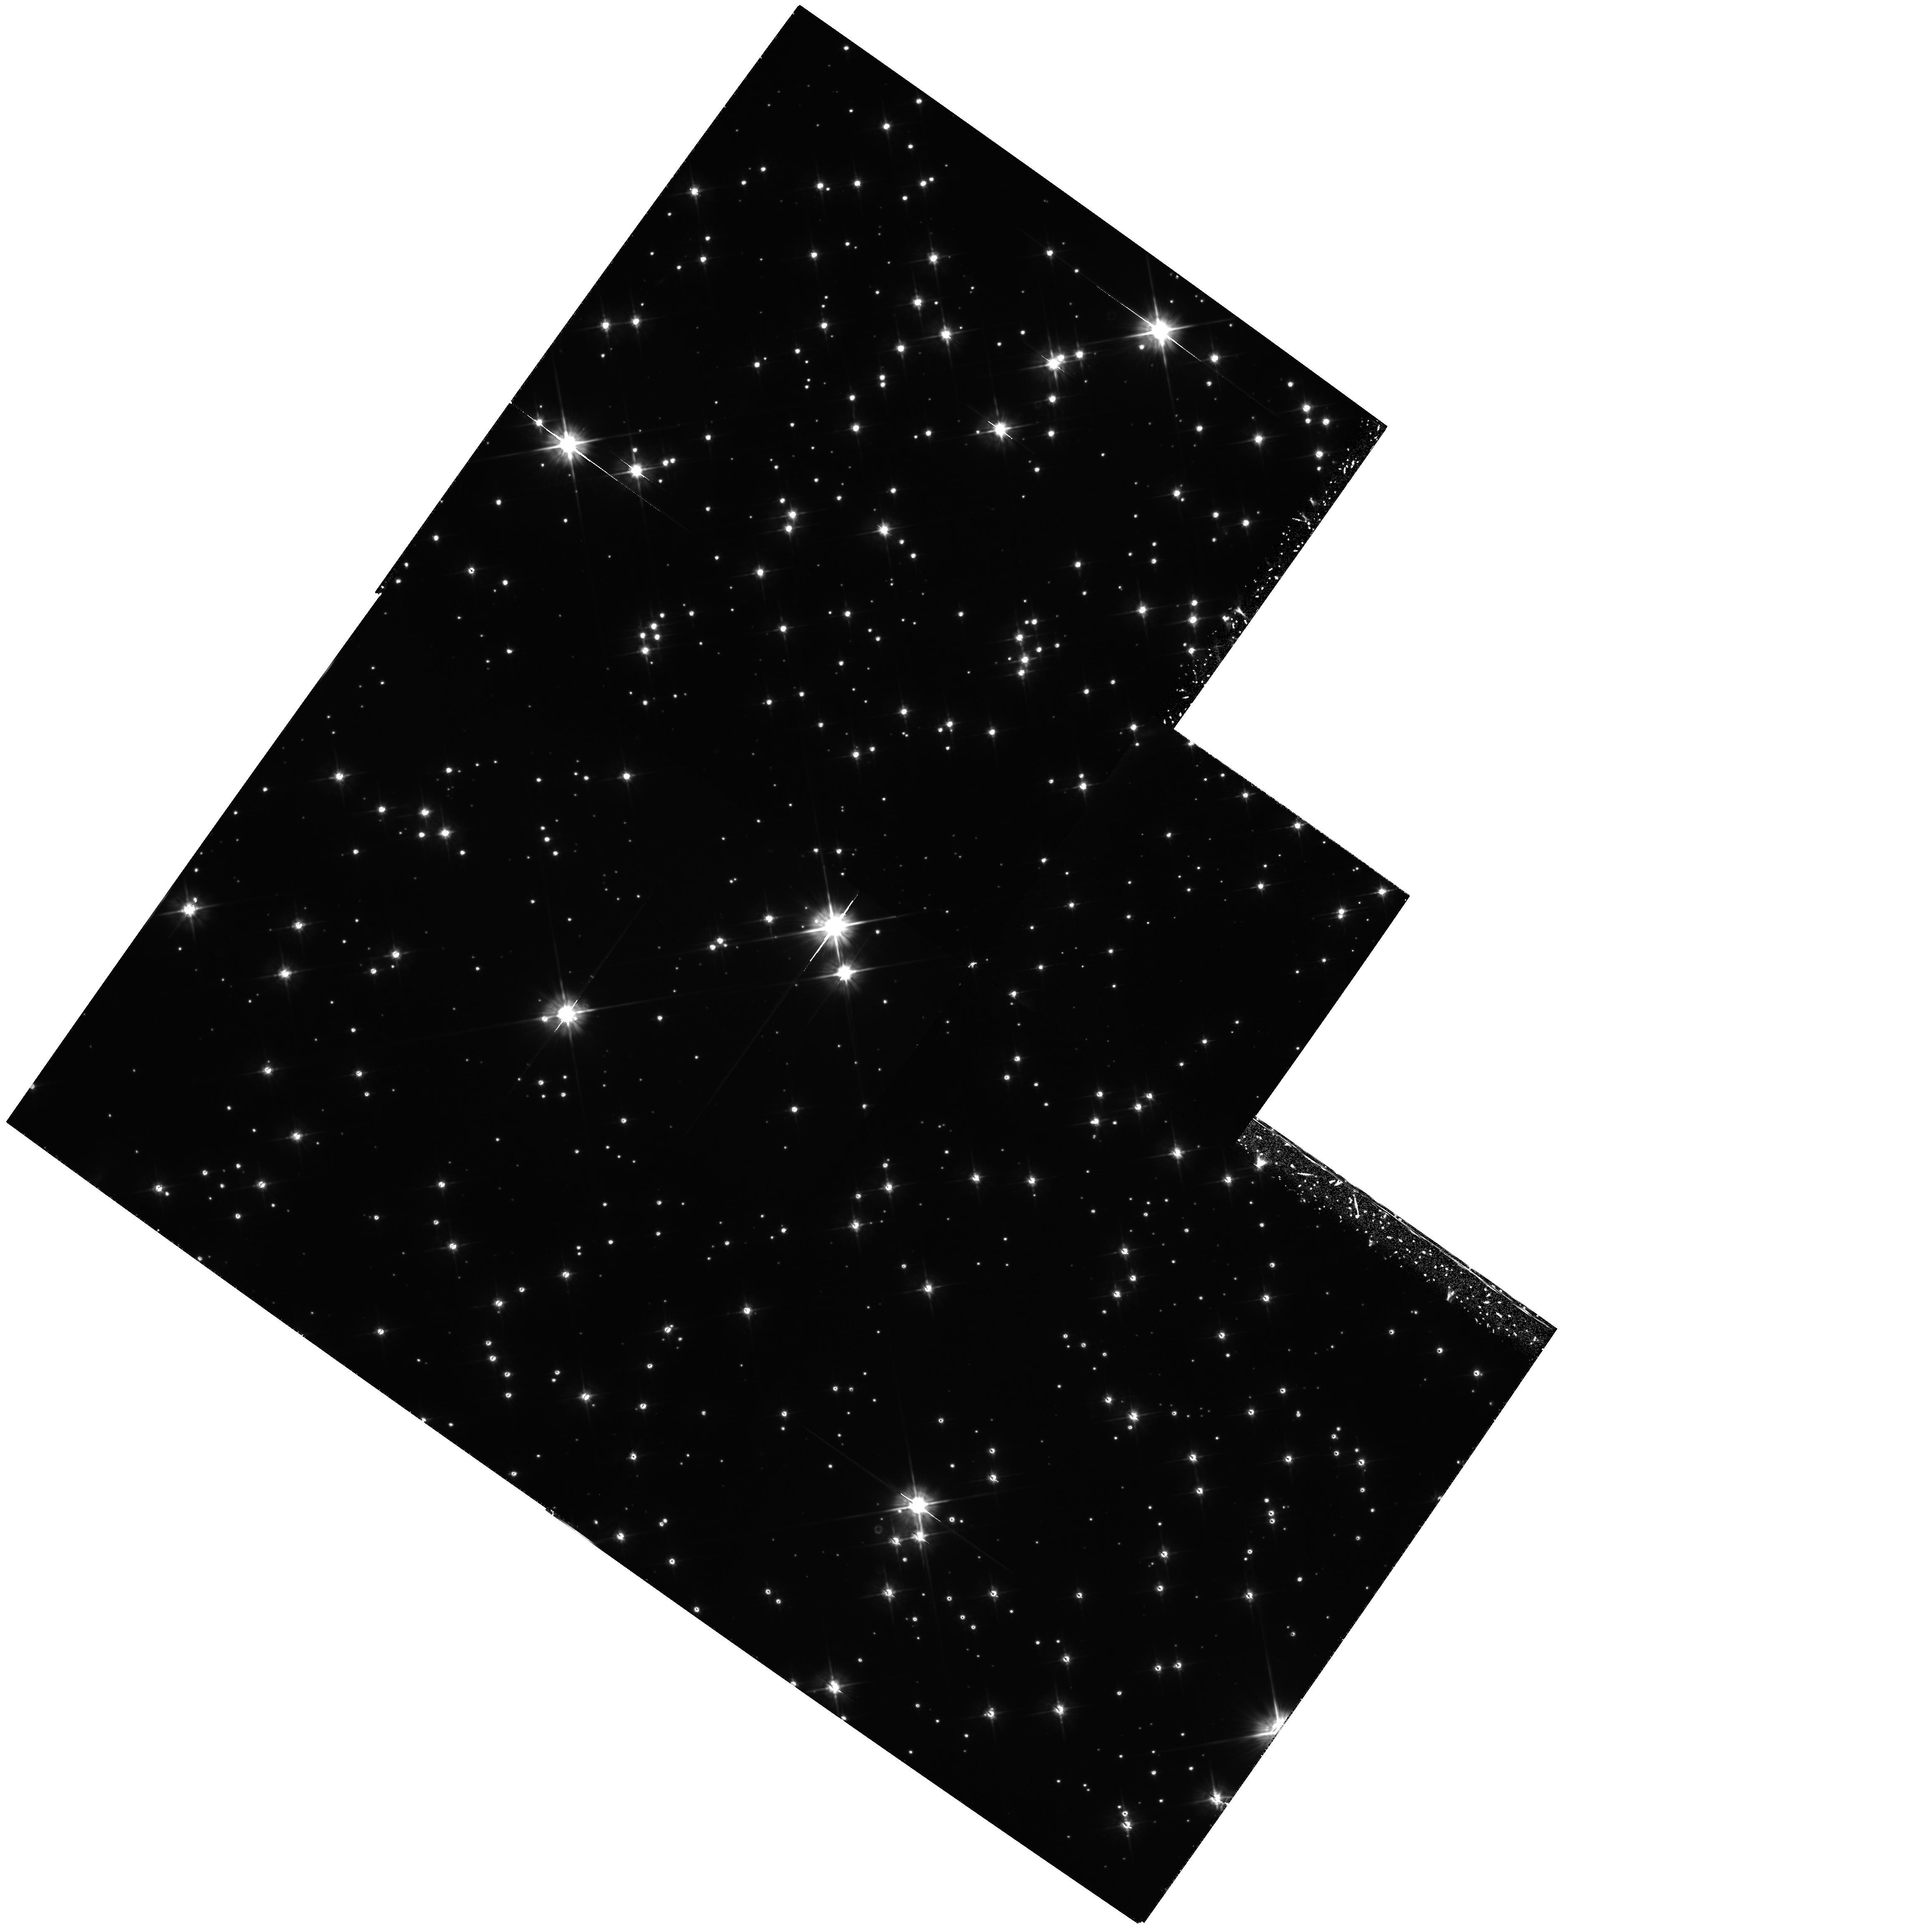
Target: M4-4-CORE-RADII. Instrument: WFPC2/PC. Filter: F555W. Exposure: 4.1 h. Observation ID: hst_5461_05_wfpc2_pc_f555w_u2he05

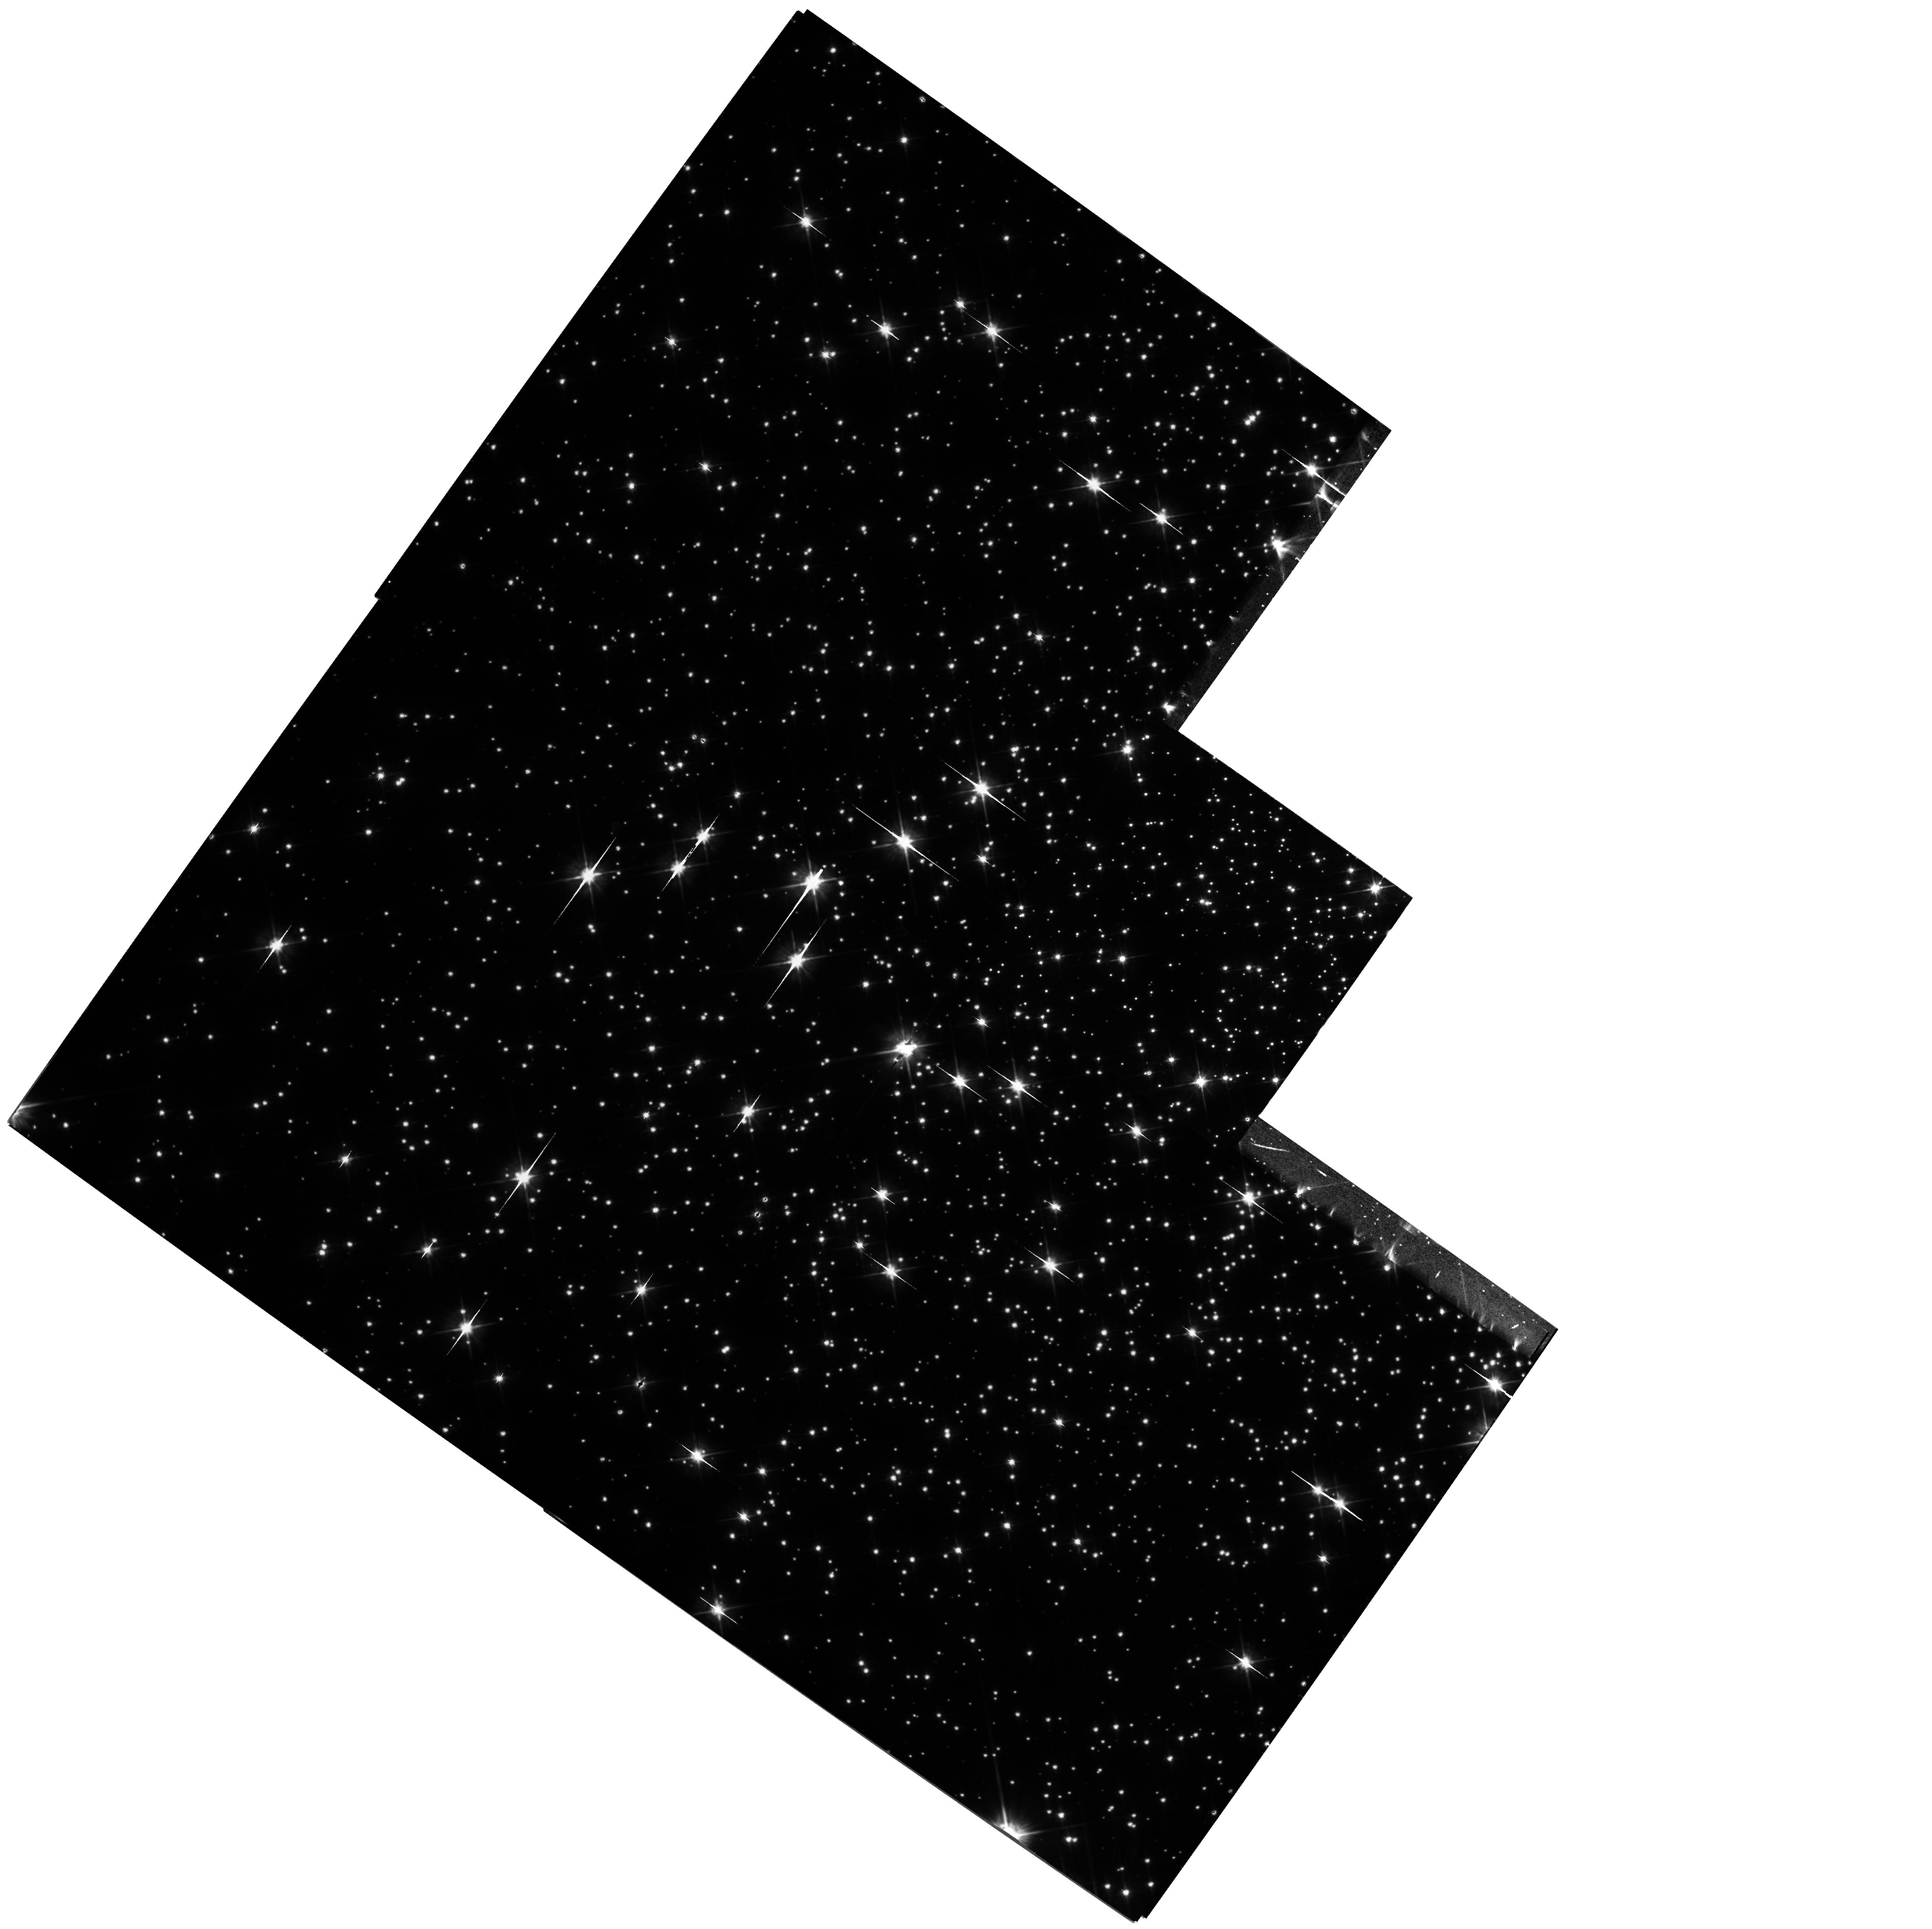
Target: M4-CORE. Instrument: WFPC2/PC. Filter: F555W. Exposure: 4.2 h. Observation ID: hst_5461_02_wfpc2_pc_f555w_u2he02

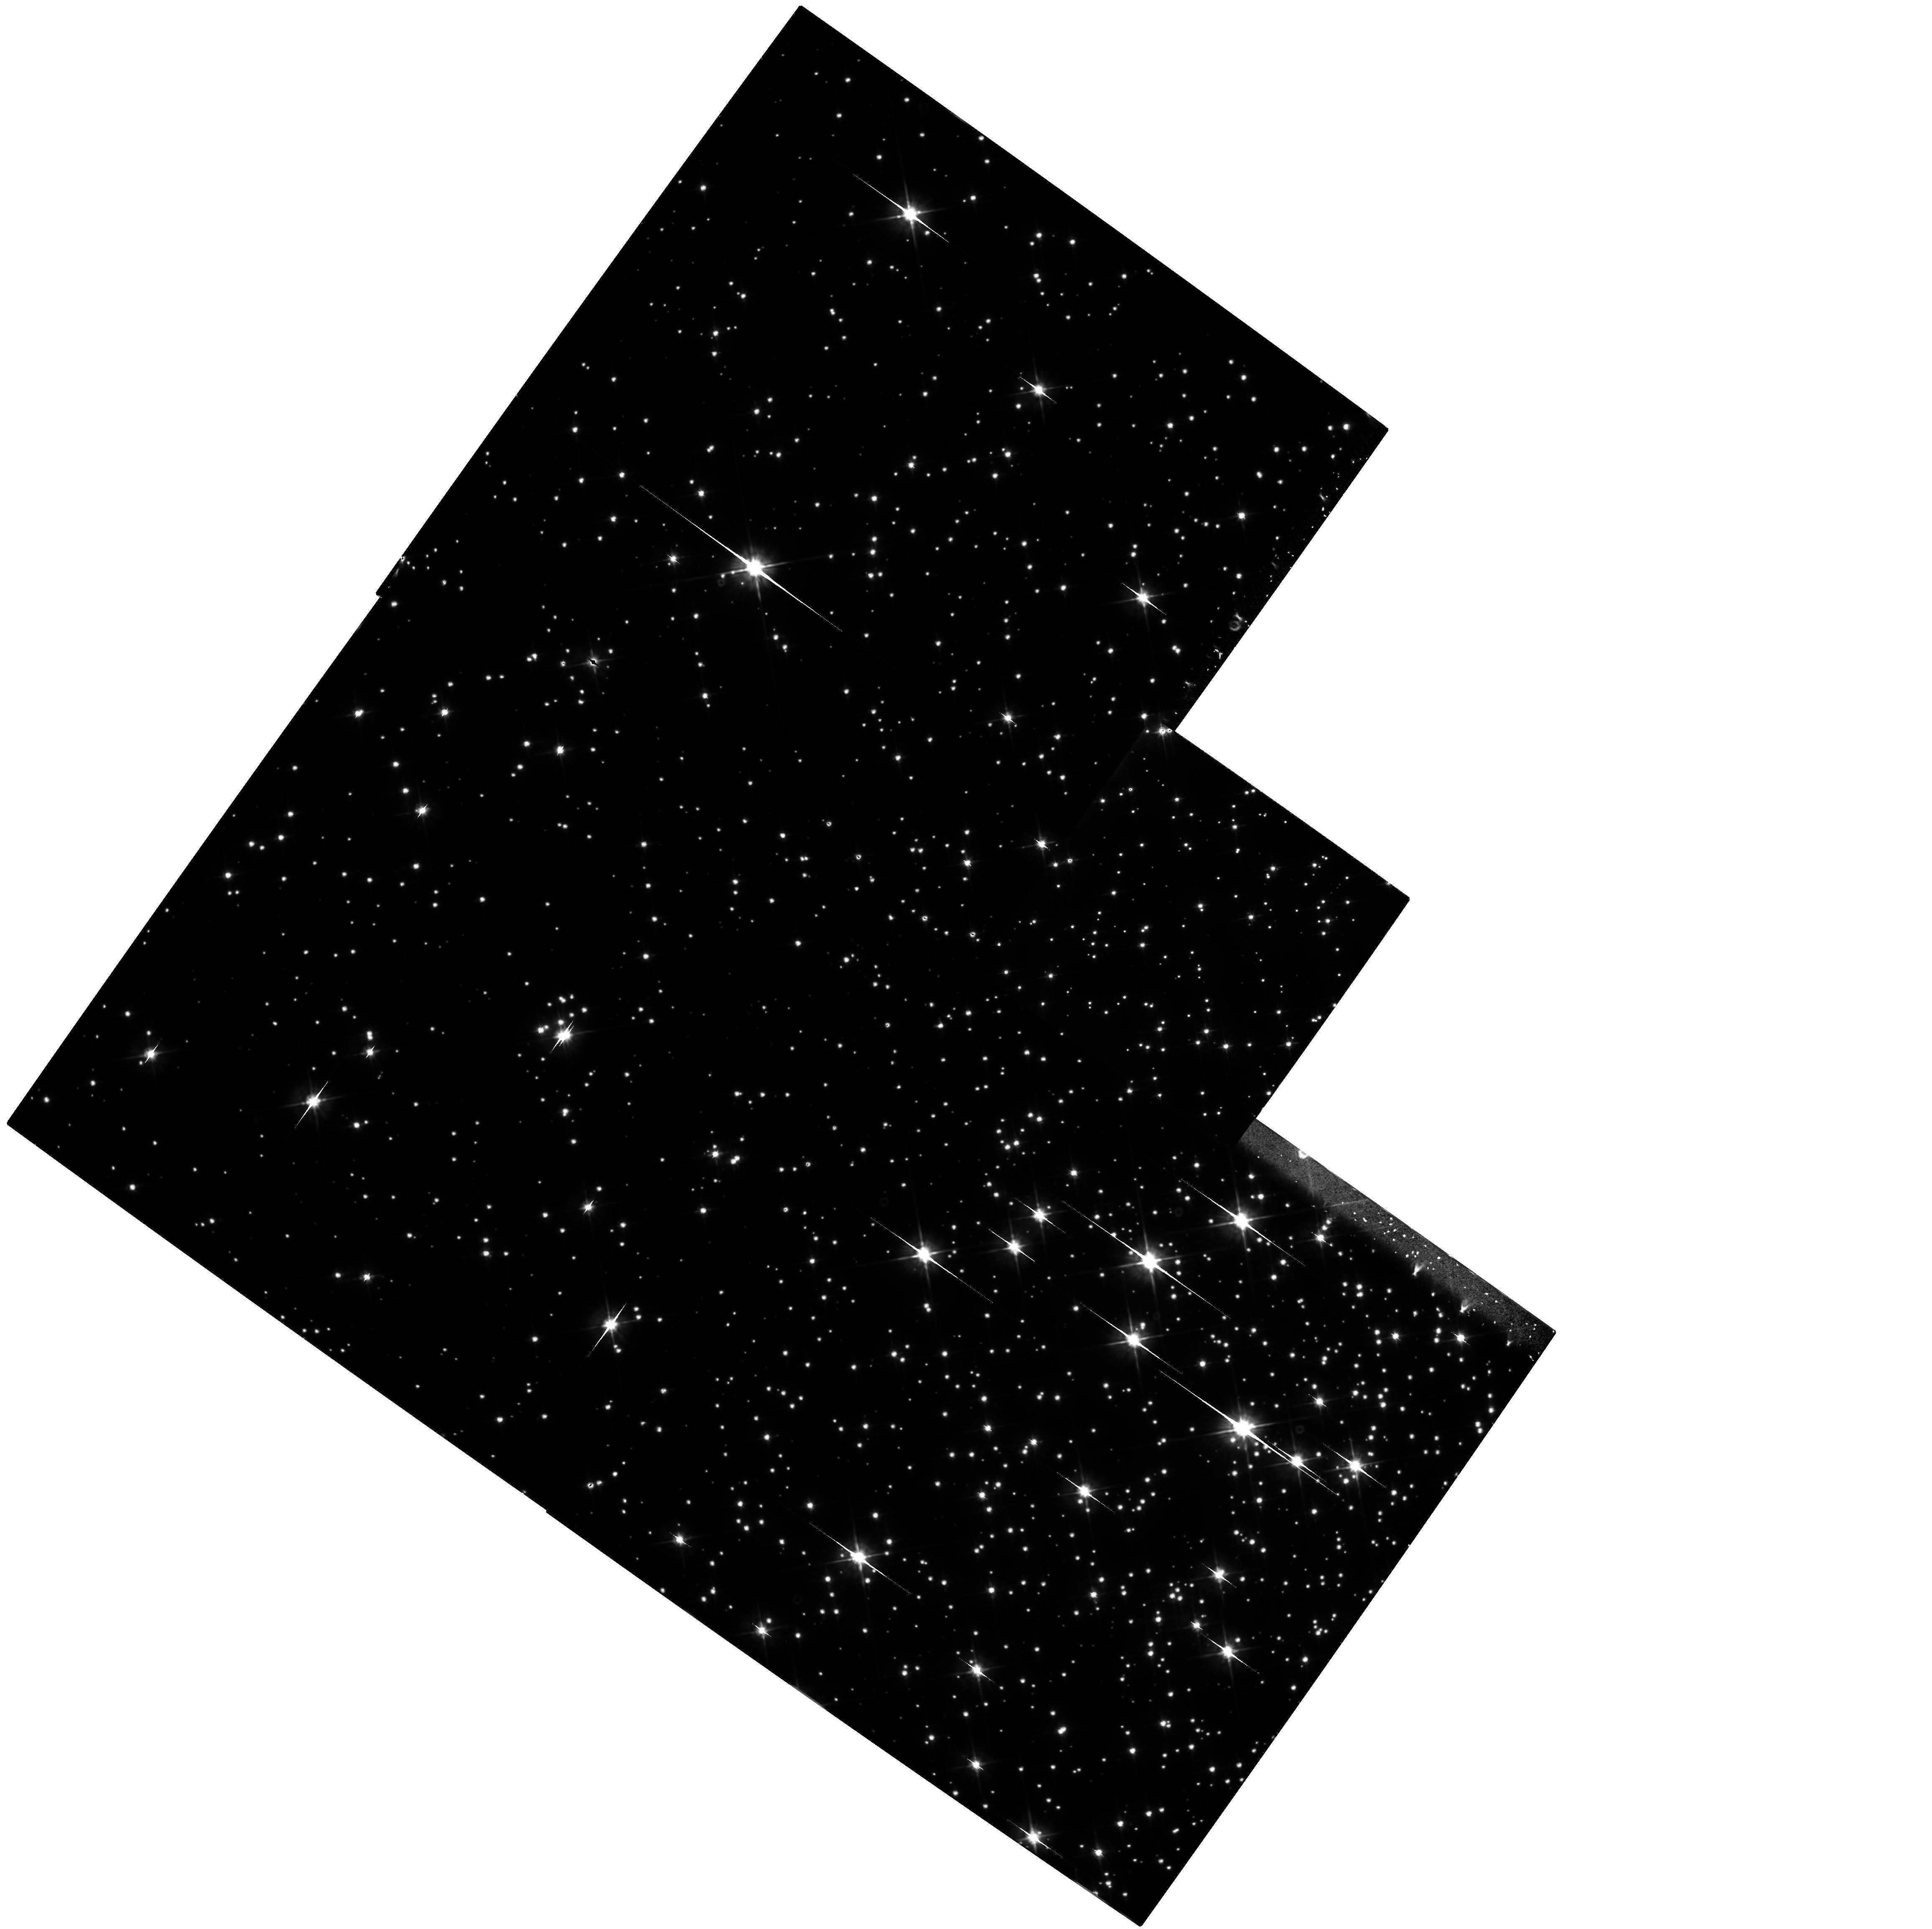
Target: M4-1-CORE-RADIUS. Instrument: WFPC2/PC. Filter: F555W. Exposure: 4.2 h. Observation ID: hst_5461_04_wfpc2_pc_f555w_u2he04

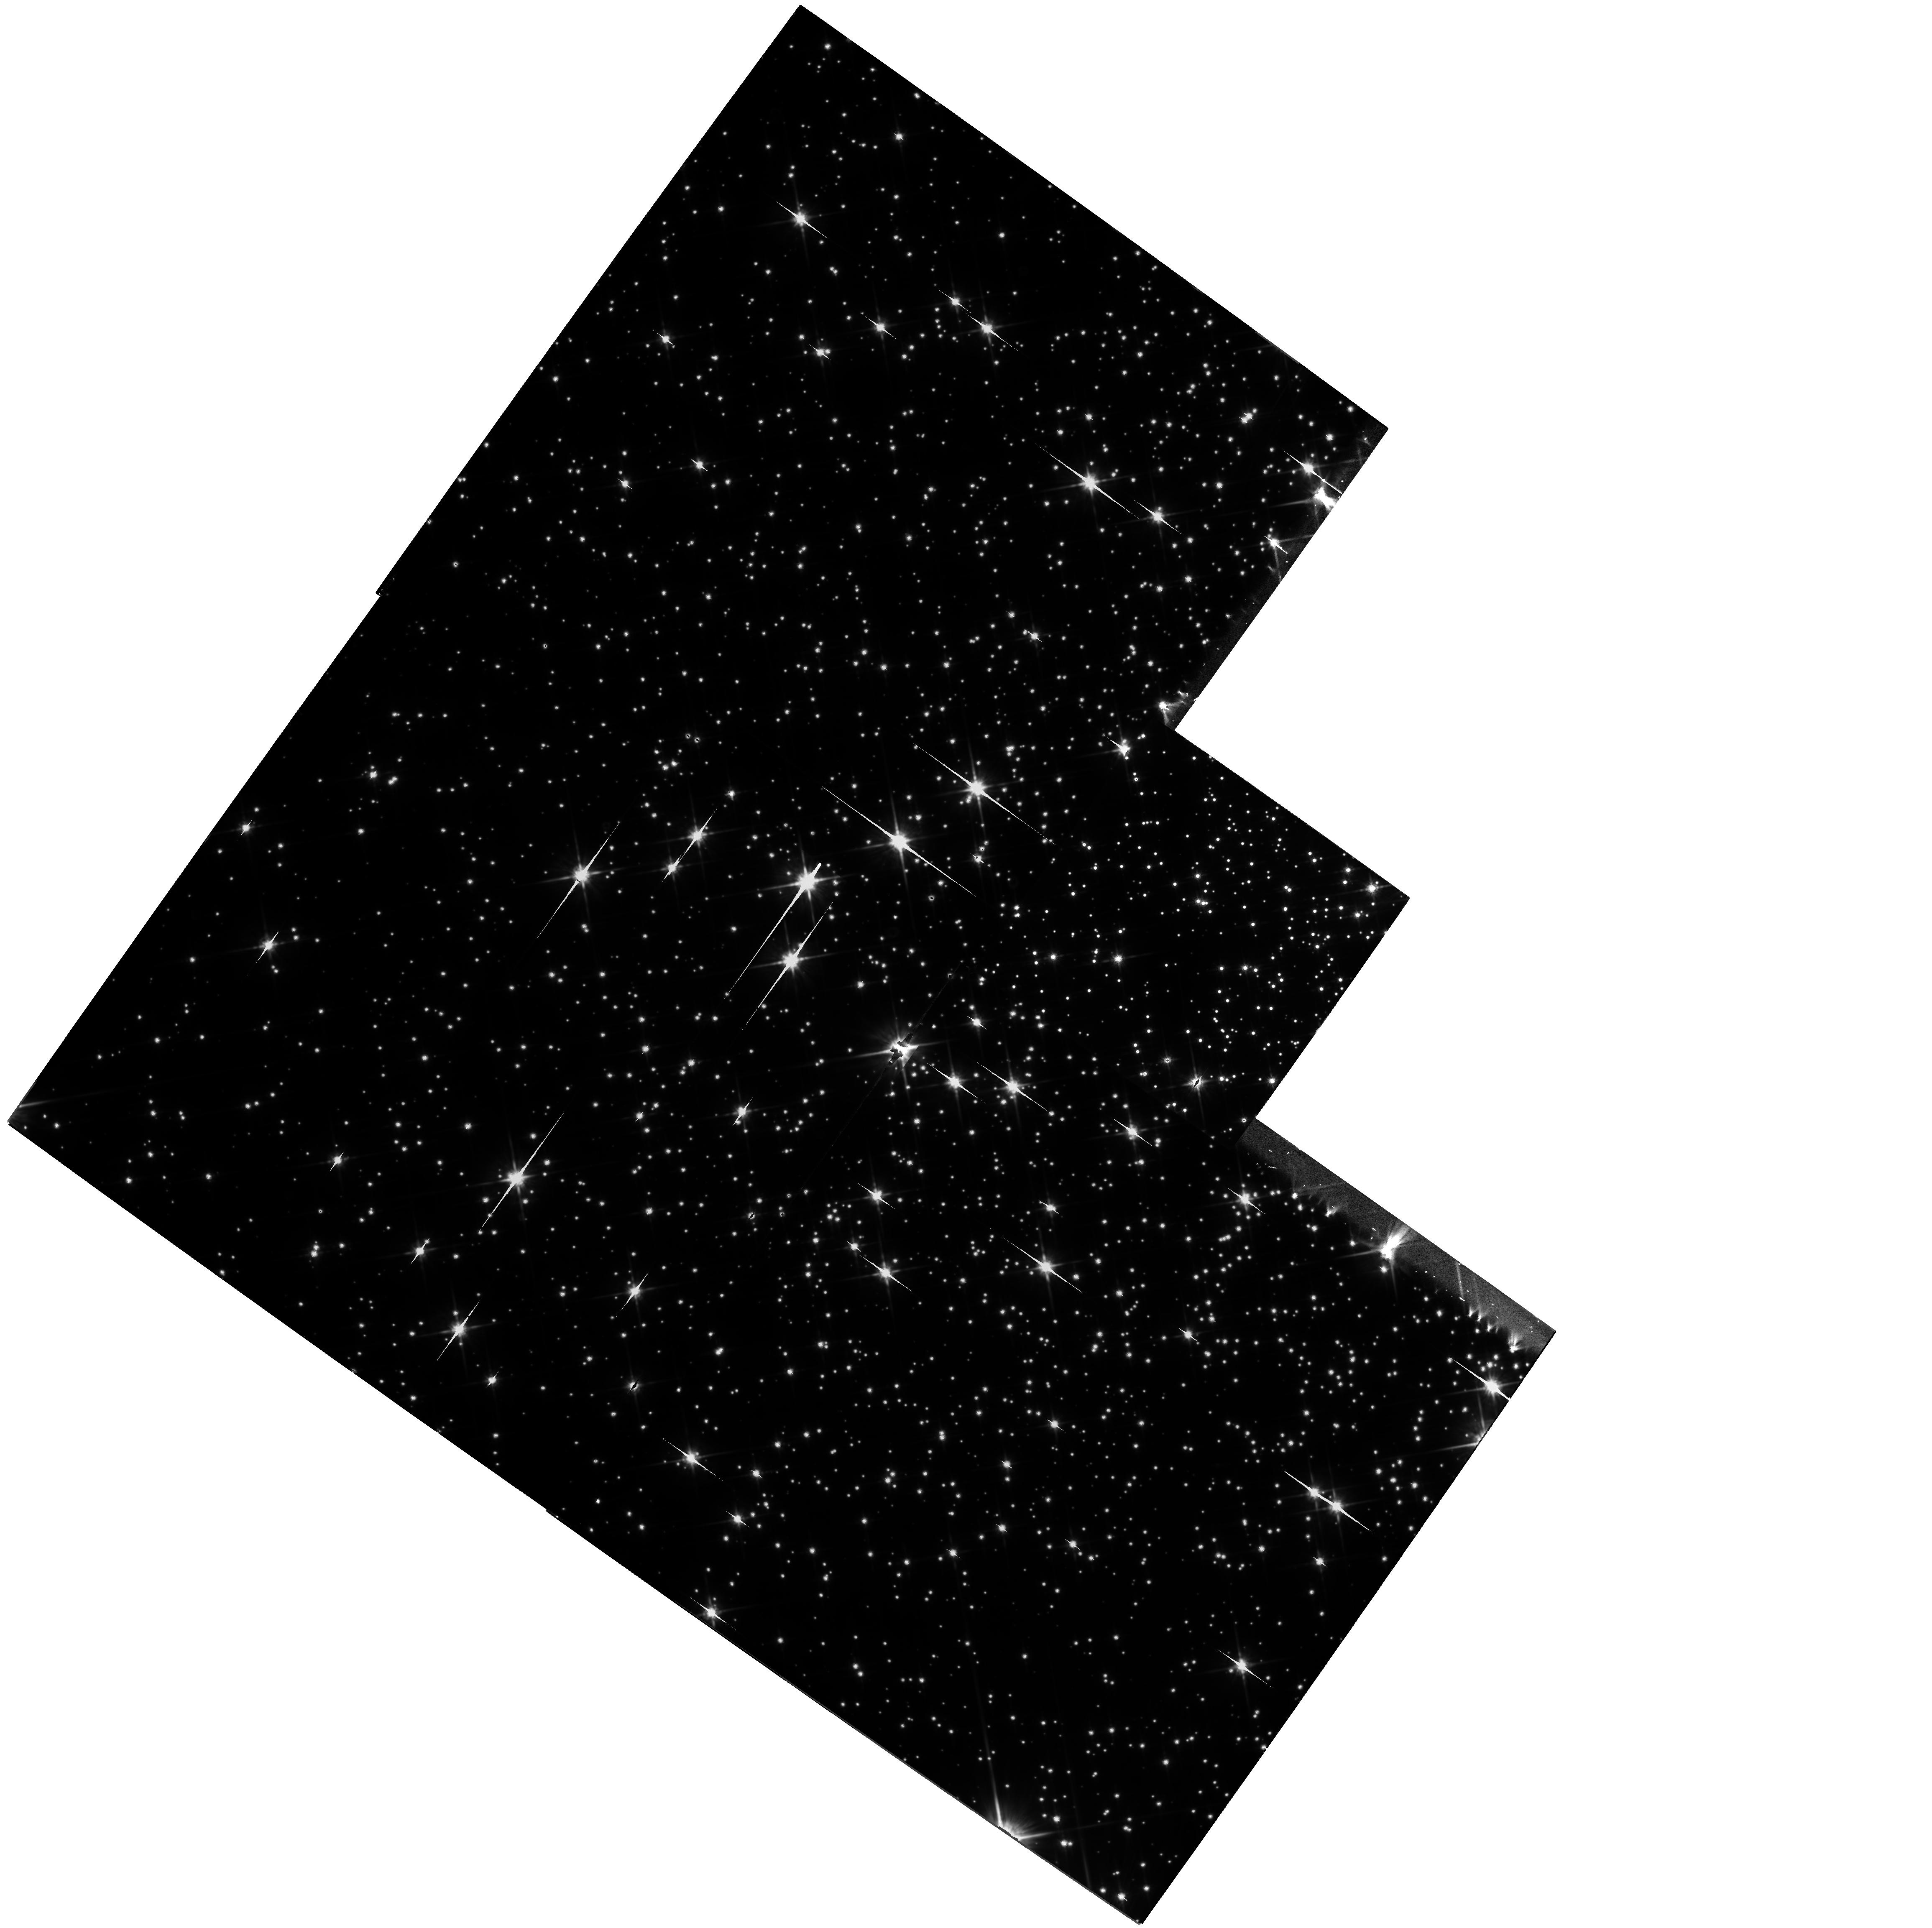
Target: M4-CORE. Instrument: WFPC2/PC. Filter: F814W. Exposure: 1.5 h. Observation ID: hst_5461_01_wfpc2_pc_f814w_u2he01

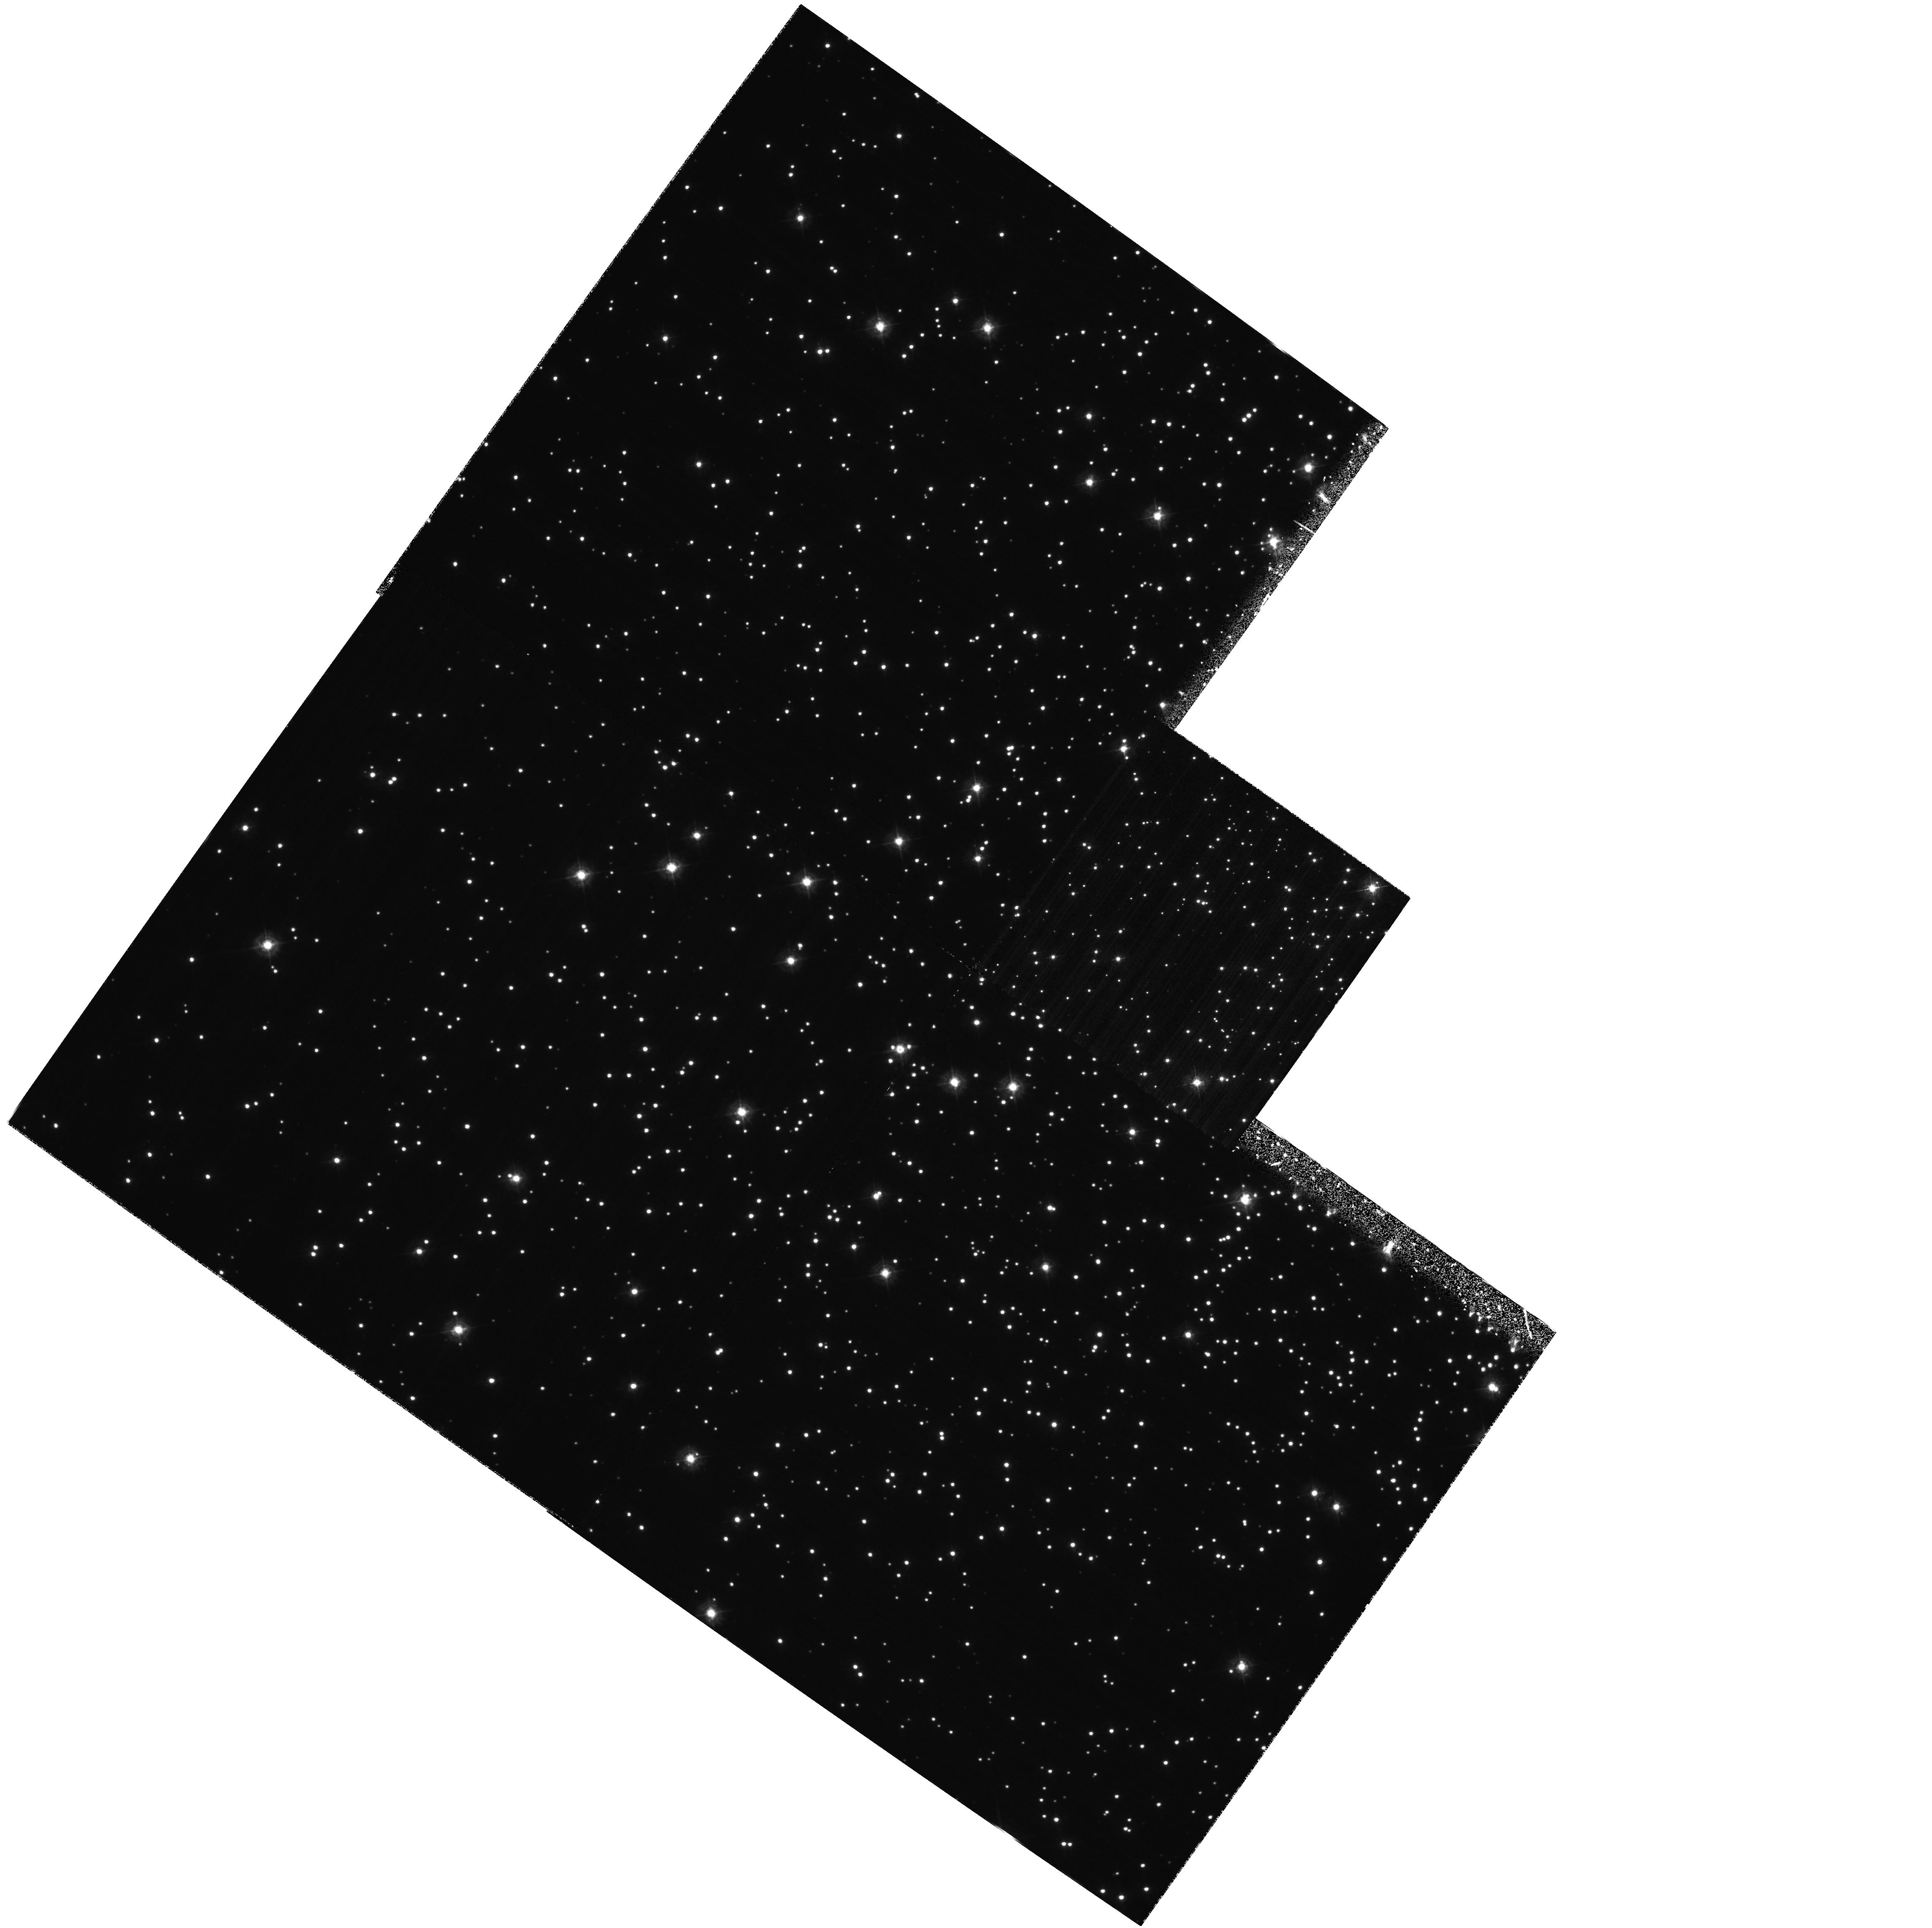
Target: M4-CORE. Instrument: WFPC2/PC. Filter: F336W. Exposure: 3.3 h. Observation ID: hst_5461_01_wfpc2_pc_f336w_u2he01

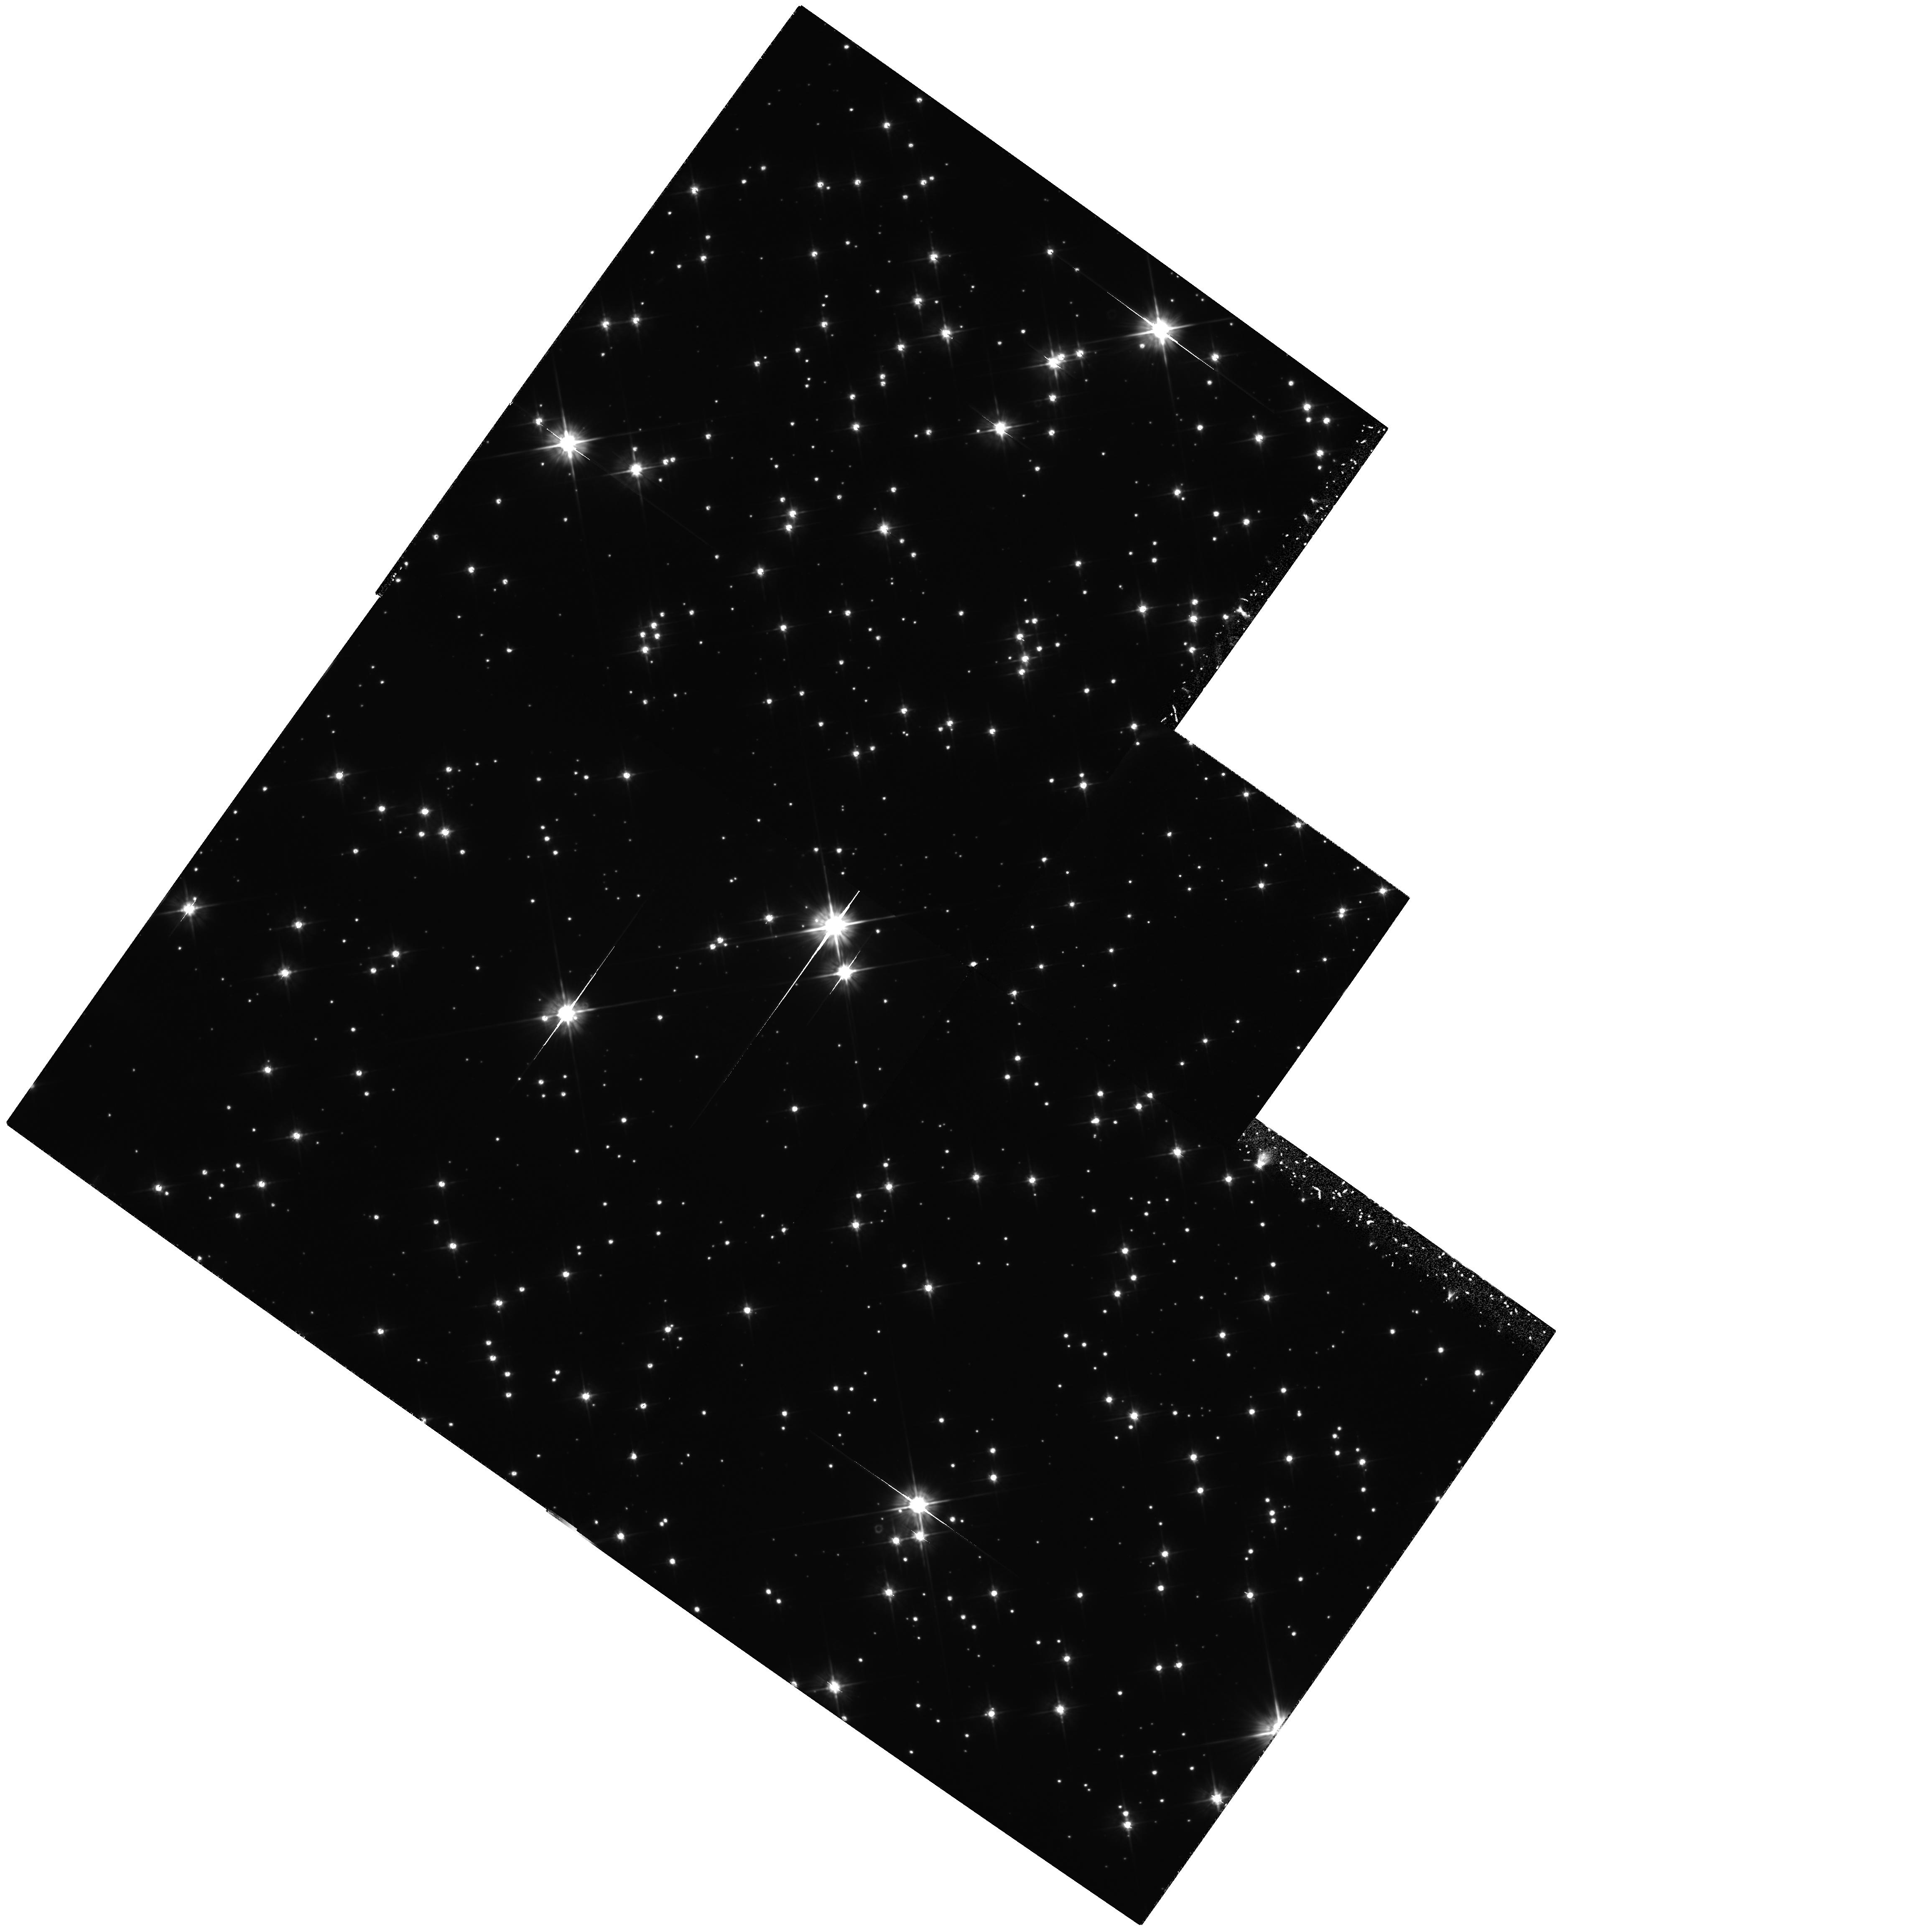
Target: M4-4-CORE-RADII. Instrument: WFPC2/PC. Filter: F555W. Exposure: 4.7 h. Observation ID: hst_5461_06_wfpc2_pc_f555w_u2he06

LOW-LUMINOSITY STARS IN GLOBULAR CLUSTERS: CYCLE 4 HIGH (PI: Richer, Harvey B.)

We will use the unique imaging capabilities of the refurbished HST and the WFPC2 to determine mass and luminosity functions for the lowest-luminosity stars in one of the nearest Galactic globular clusters, M4. Our deep U, V, and I images will allow us to probe two low-luminosity populations: the low-mass main-sequence stars, and the white dwarfs. Understanding the contribution that these stars make to the overall mass budget of globular clusters will provide new understanding of dynamical evolution, star formation in the early universe, the dark-matter content of the halo of our Galaxy, and the evolution of white dwarfs. Our color-magnitude diagrams will yield for the first time cooling sequences for hot white dwarfs in globular clusters, direct observations of the binary populations in the cluster cores, and the turndown of the Population II main sequence where the ZAMS merges with the Hayashi track for convective stars. Major support programs being carried out by our team members in association with this proposal include theoretical modeling of the evolution of low-mass stars, model atmospheres and the transformation of the theoretical spectra of these stars to HST colors, and the development of photometric algorithms optimized for HST data.